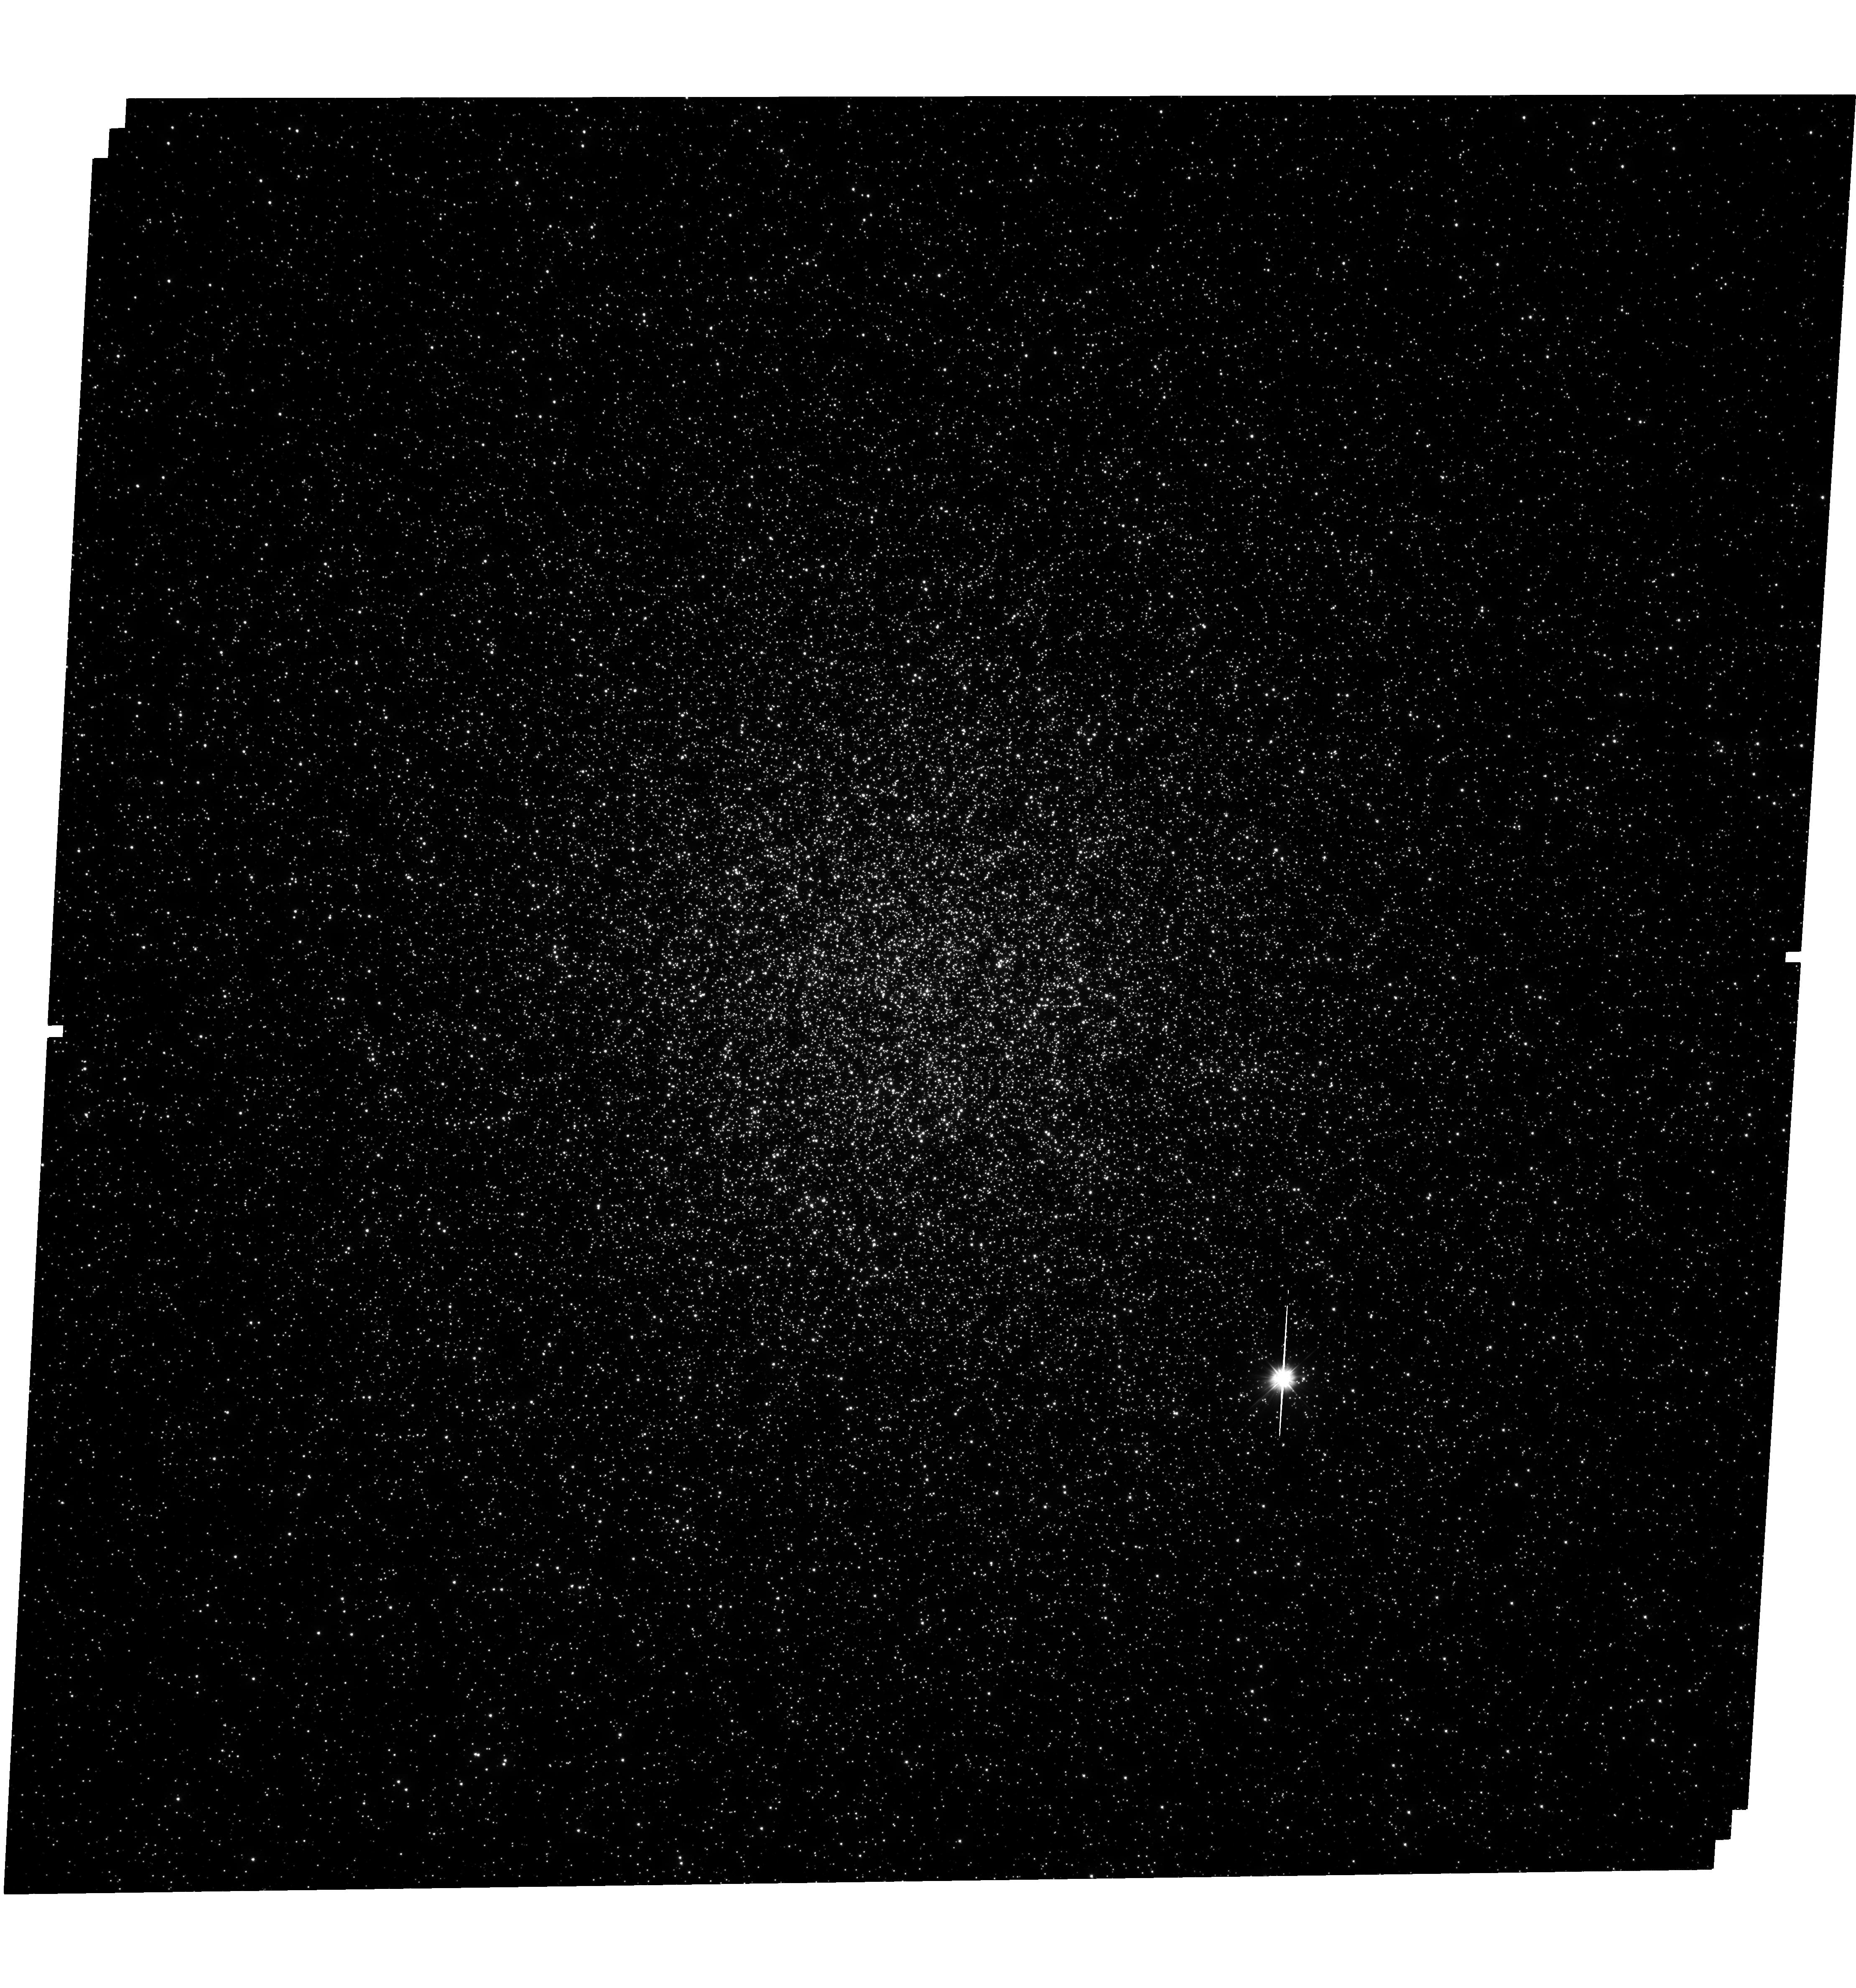
Target: 47TUCANAE. Instrument: WFC3/UVIS. Filter: F300X. Exposure: 2 h. Observation ID: hst_12950_02_wfc3_uvis_f300x_ic2r02

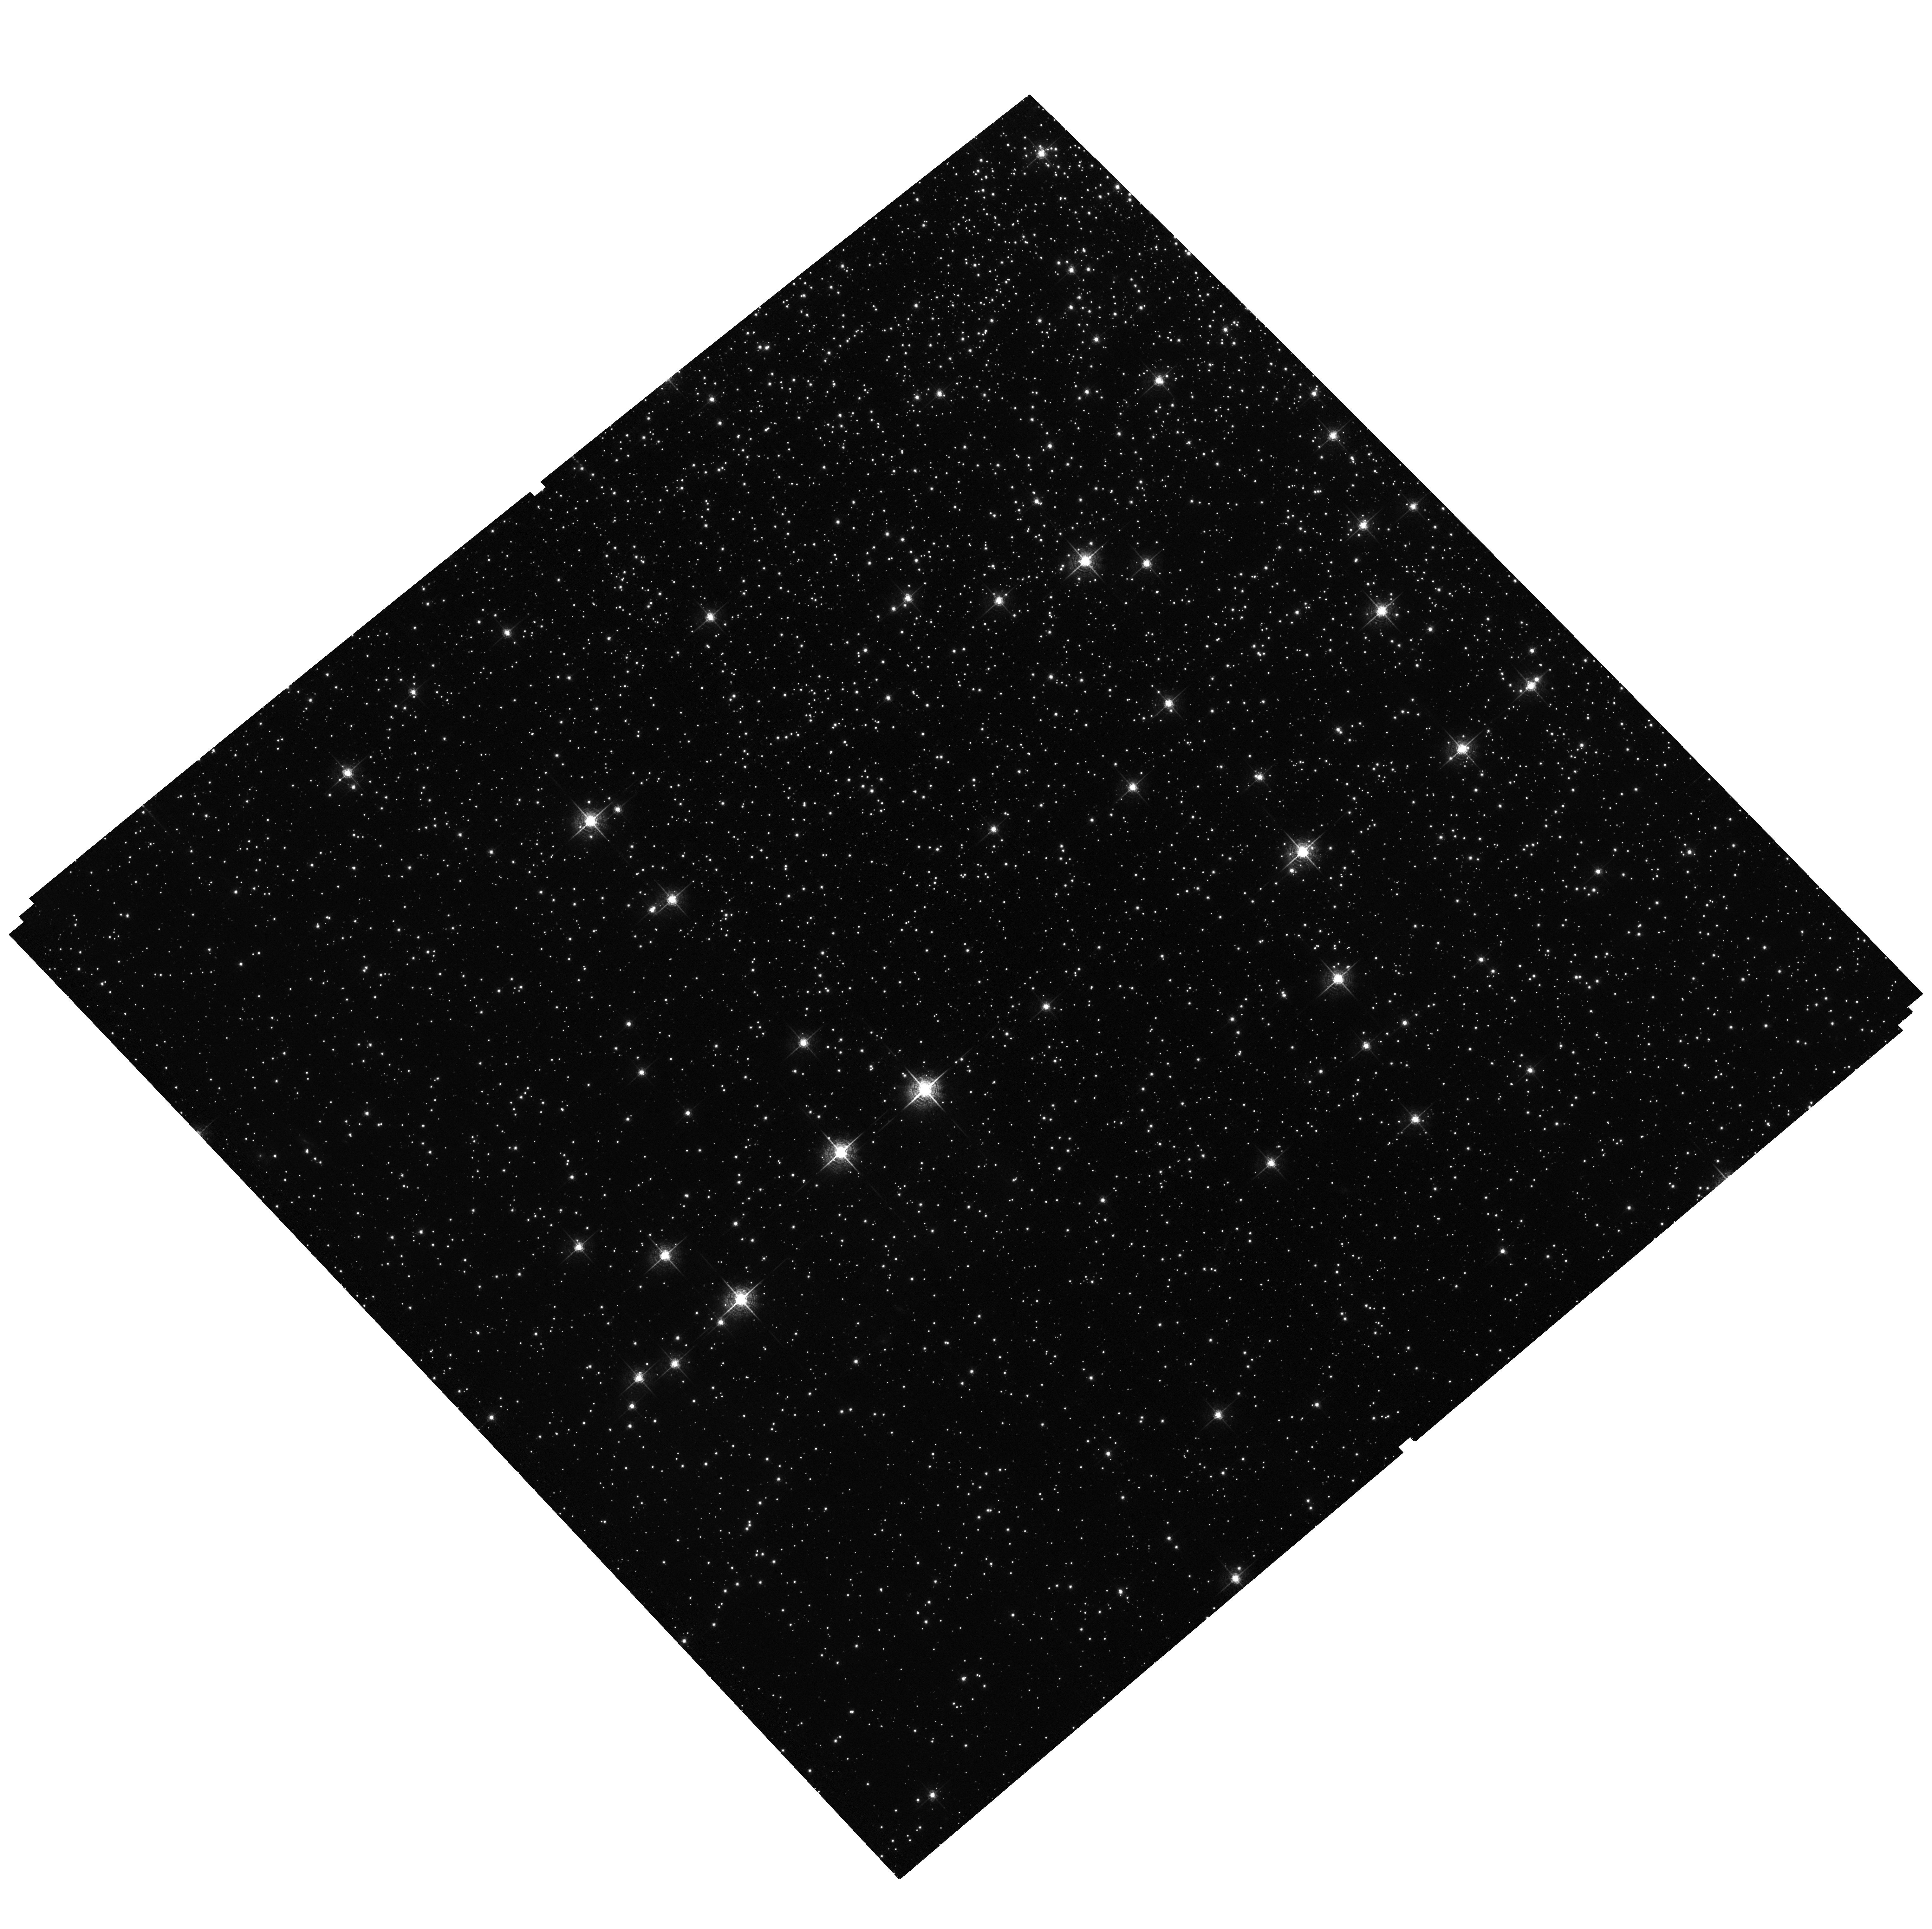
Target: field at RA 6.030°, Dec -72.181°. Instrument: ACS/WFC. Filter: F658N. Exposure: 1.2 h. Observation ID: hst_12950_02_acs_wfc_f658n_jc2r02

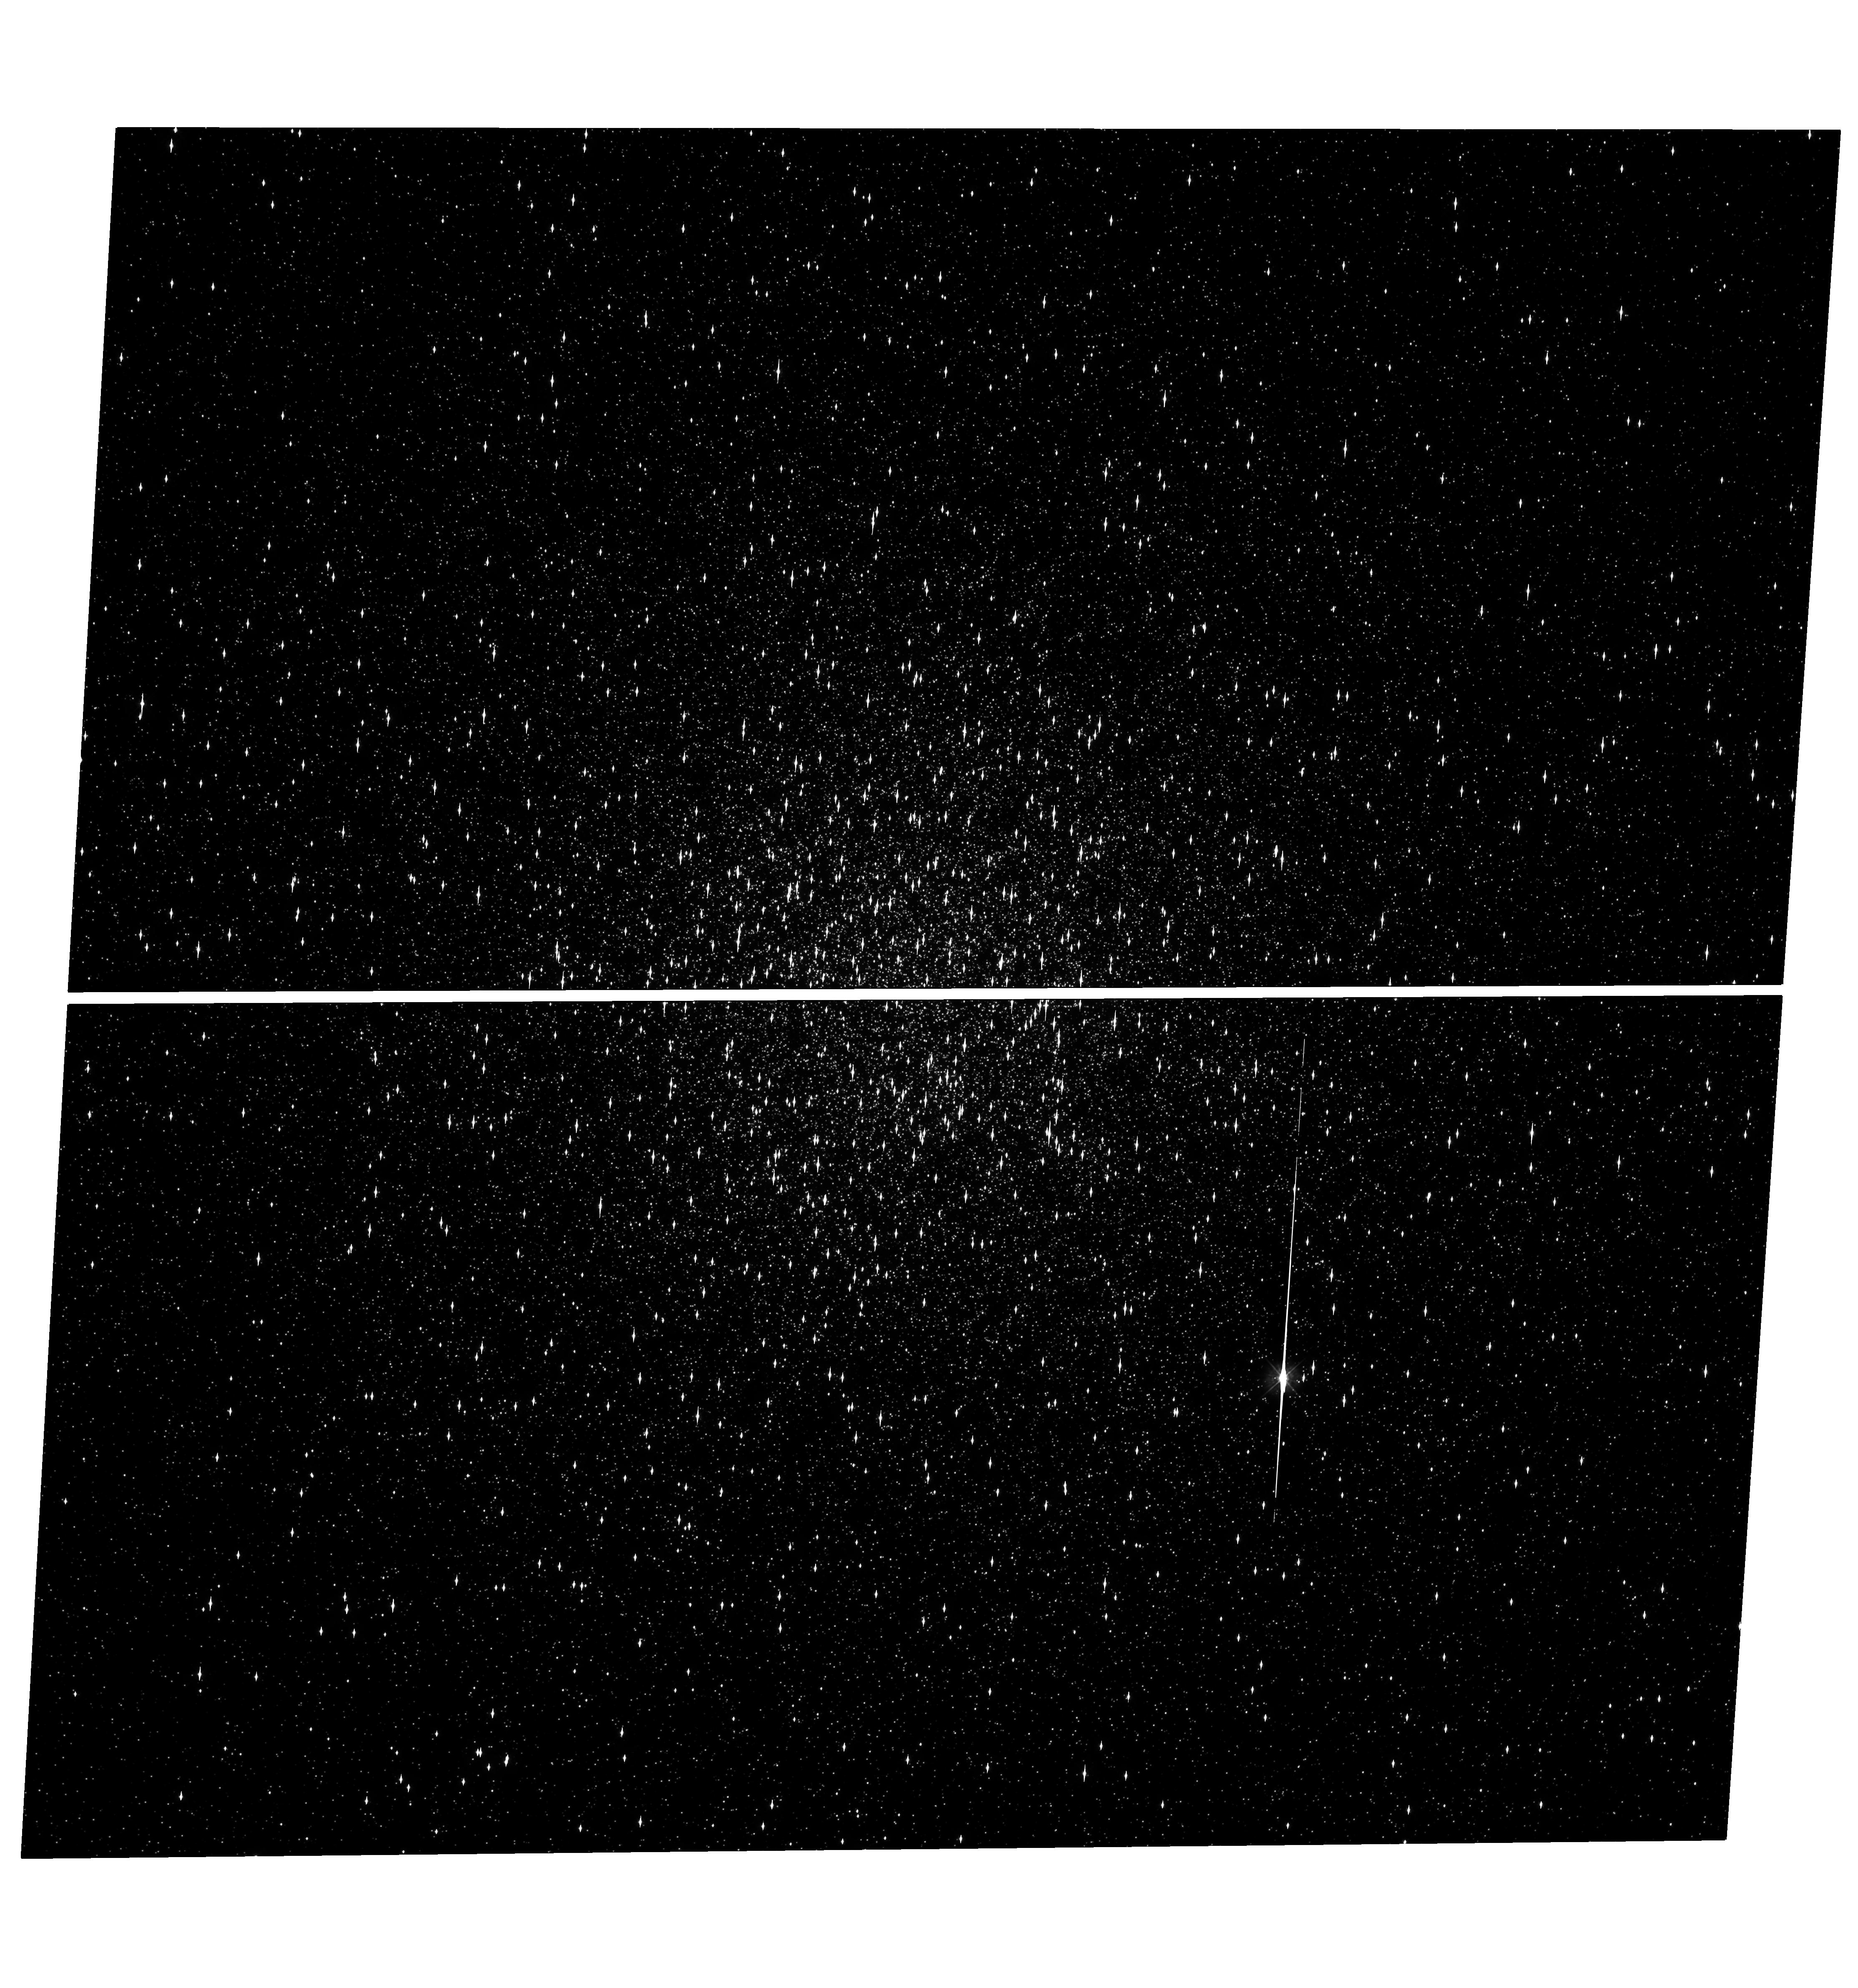
Target: 47TUCANAE. Instrument: WFC3/UVIS. Filter: F390W. Exposure: 39 min. Observation ID: hst_12950_01_wfc3_uvis_f390w_ic2r01

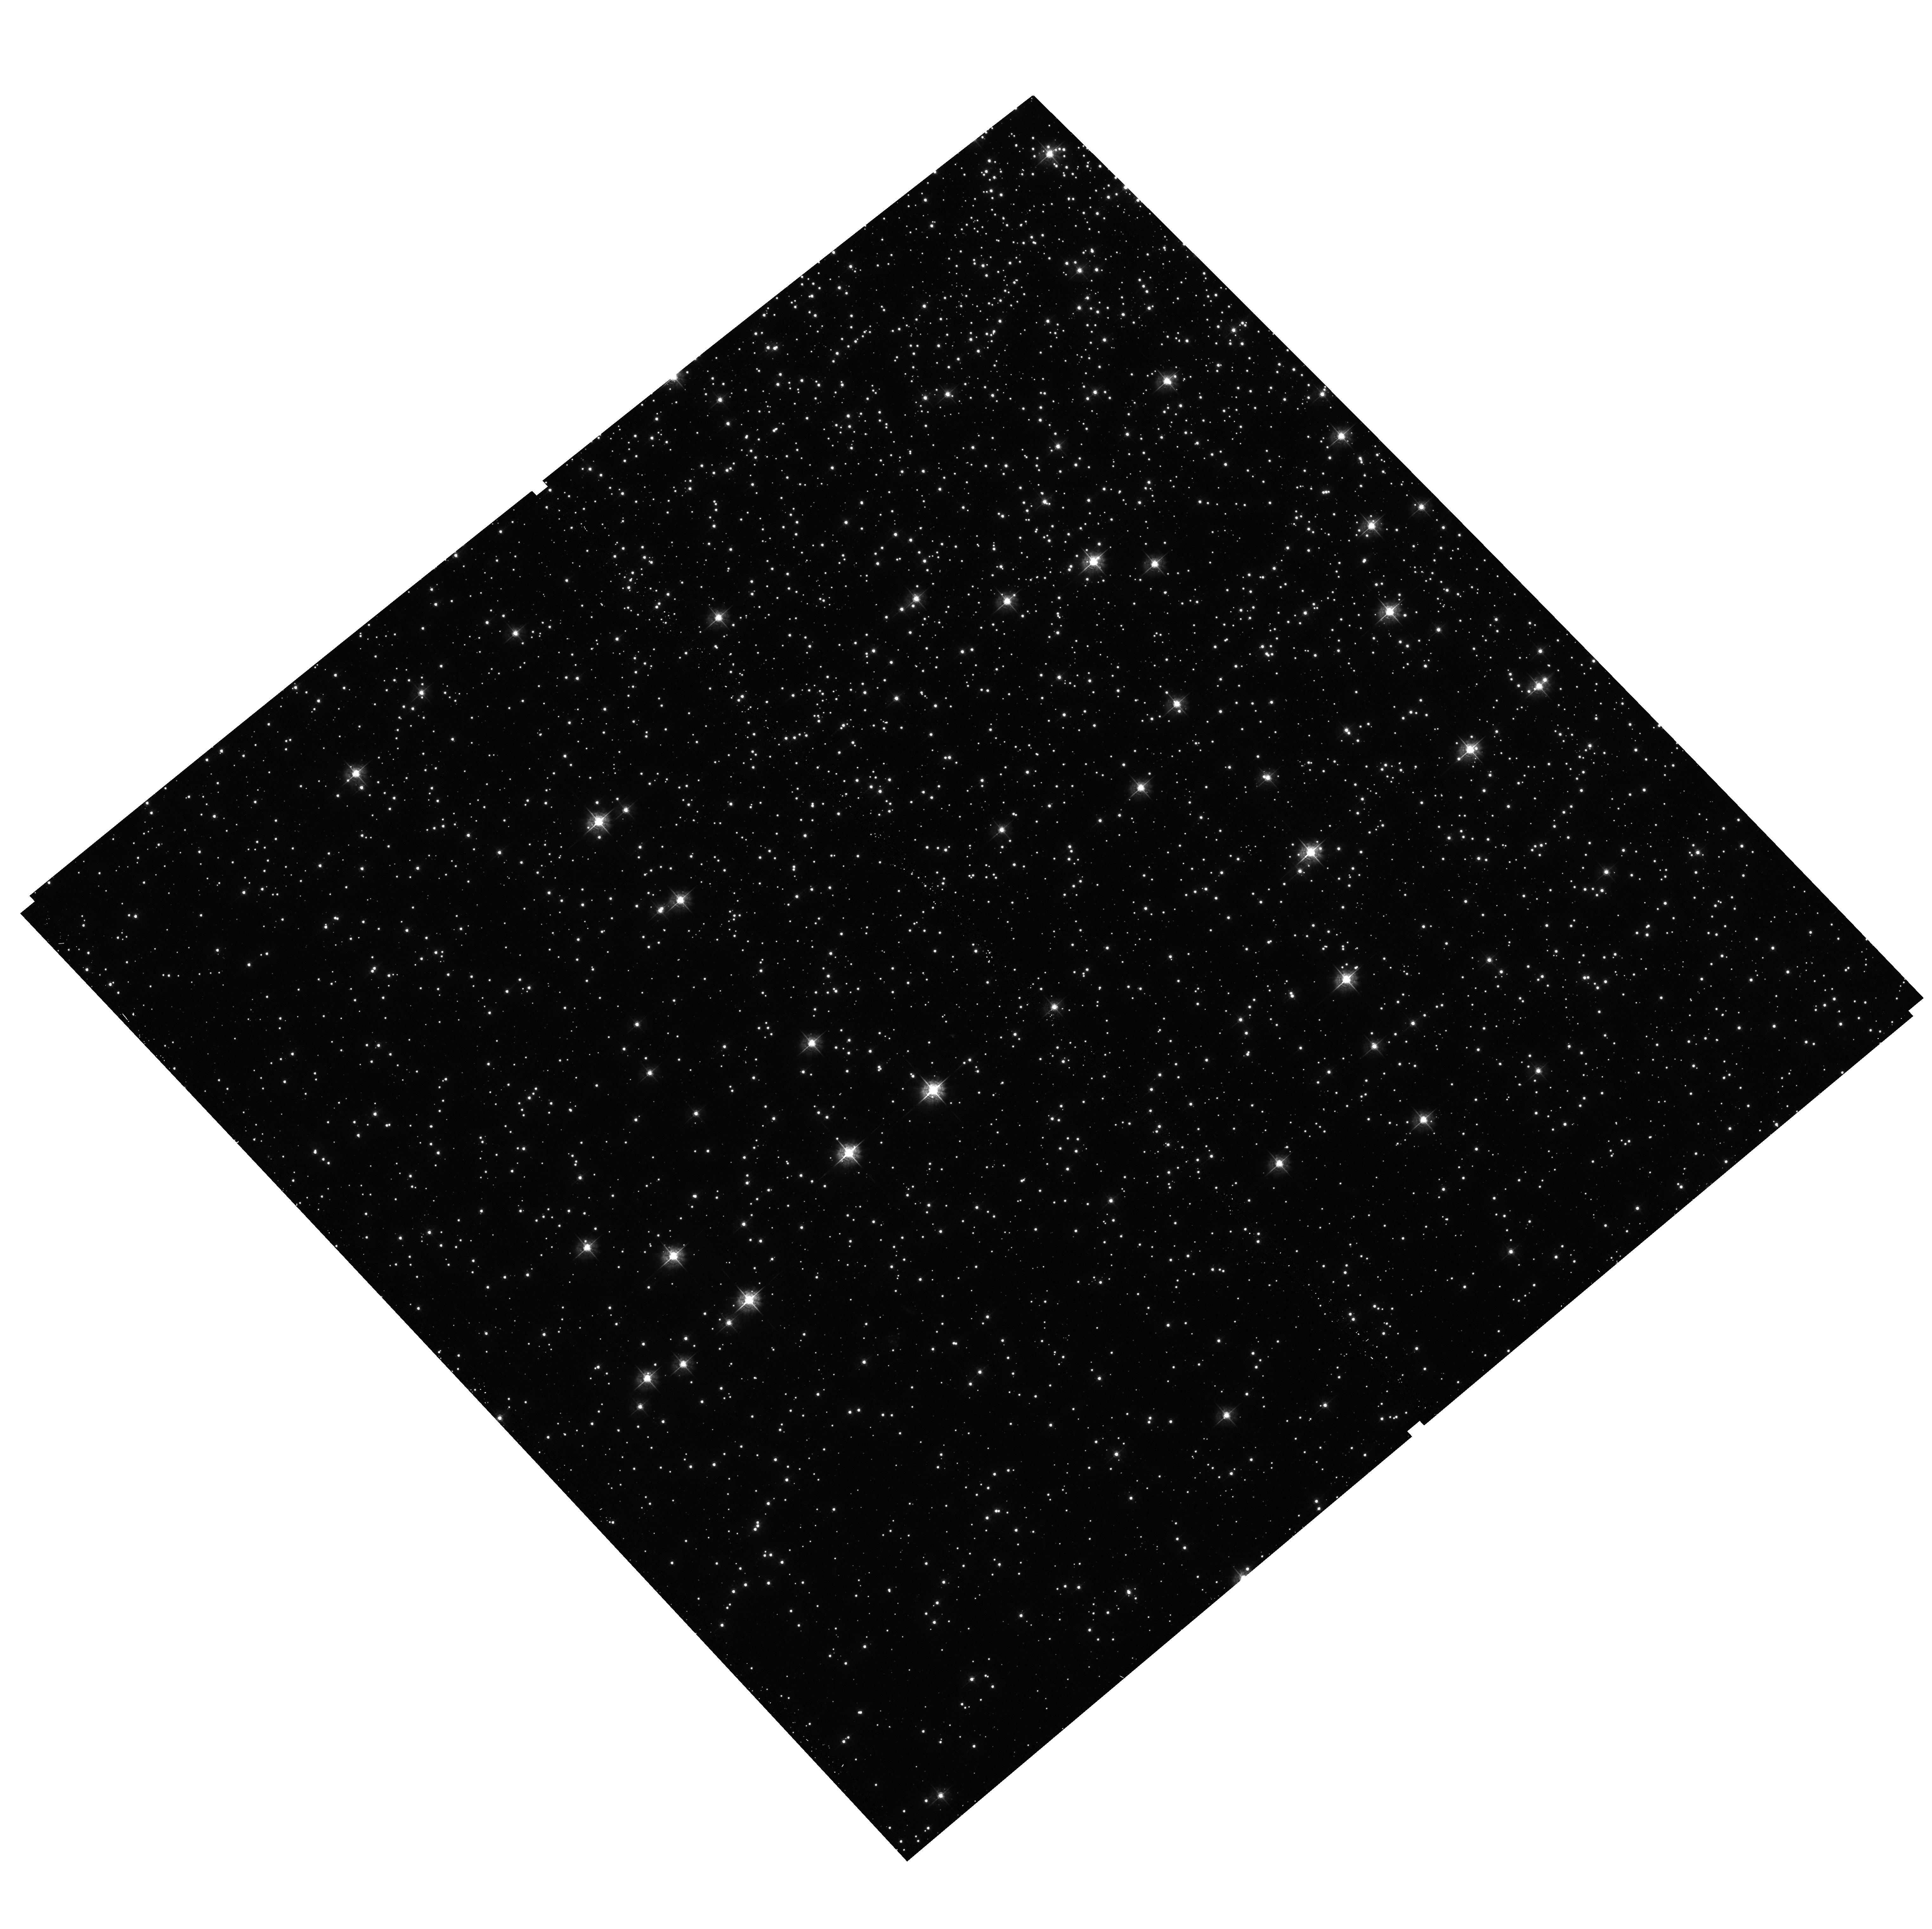
Target: field at RA 6.030°, Dec -72.180°. Instrument: ACS/WFC. Filter: F435W. Exposure: 10 min. Observation ID: hst_12950_01_acs_wfc_f435w_jc2r01

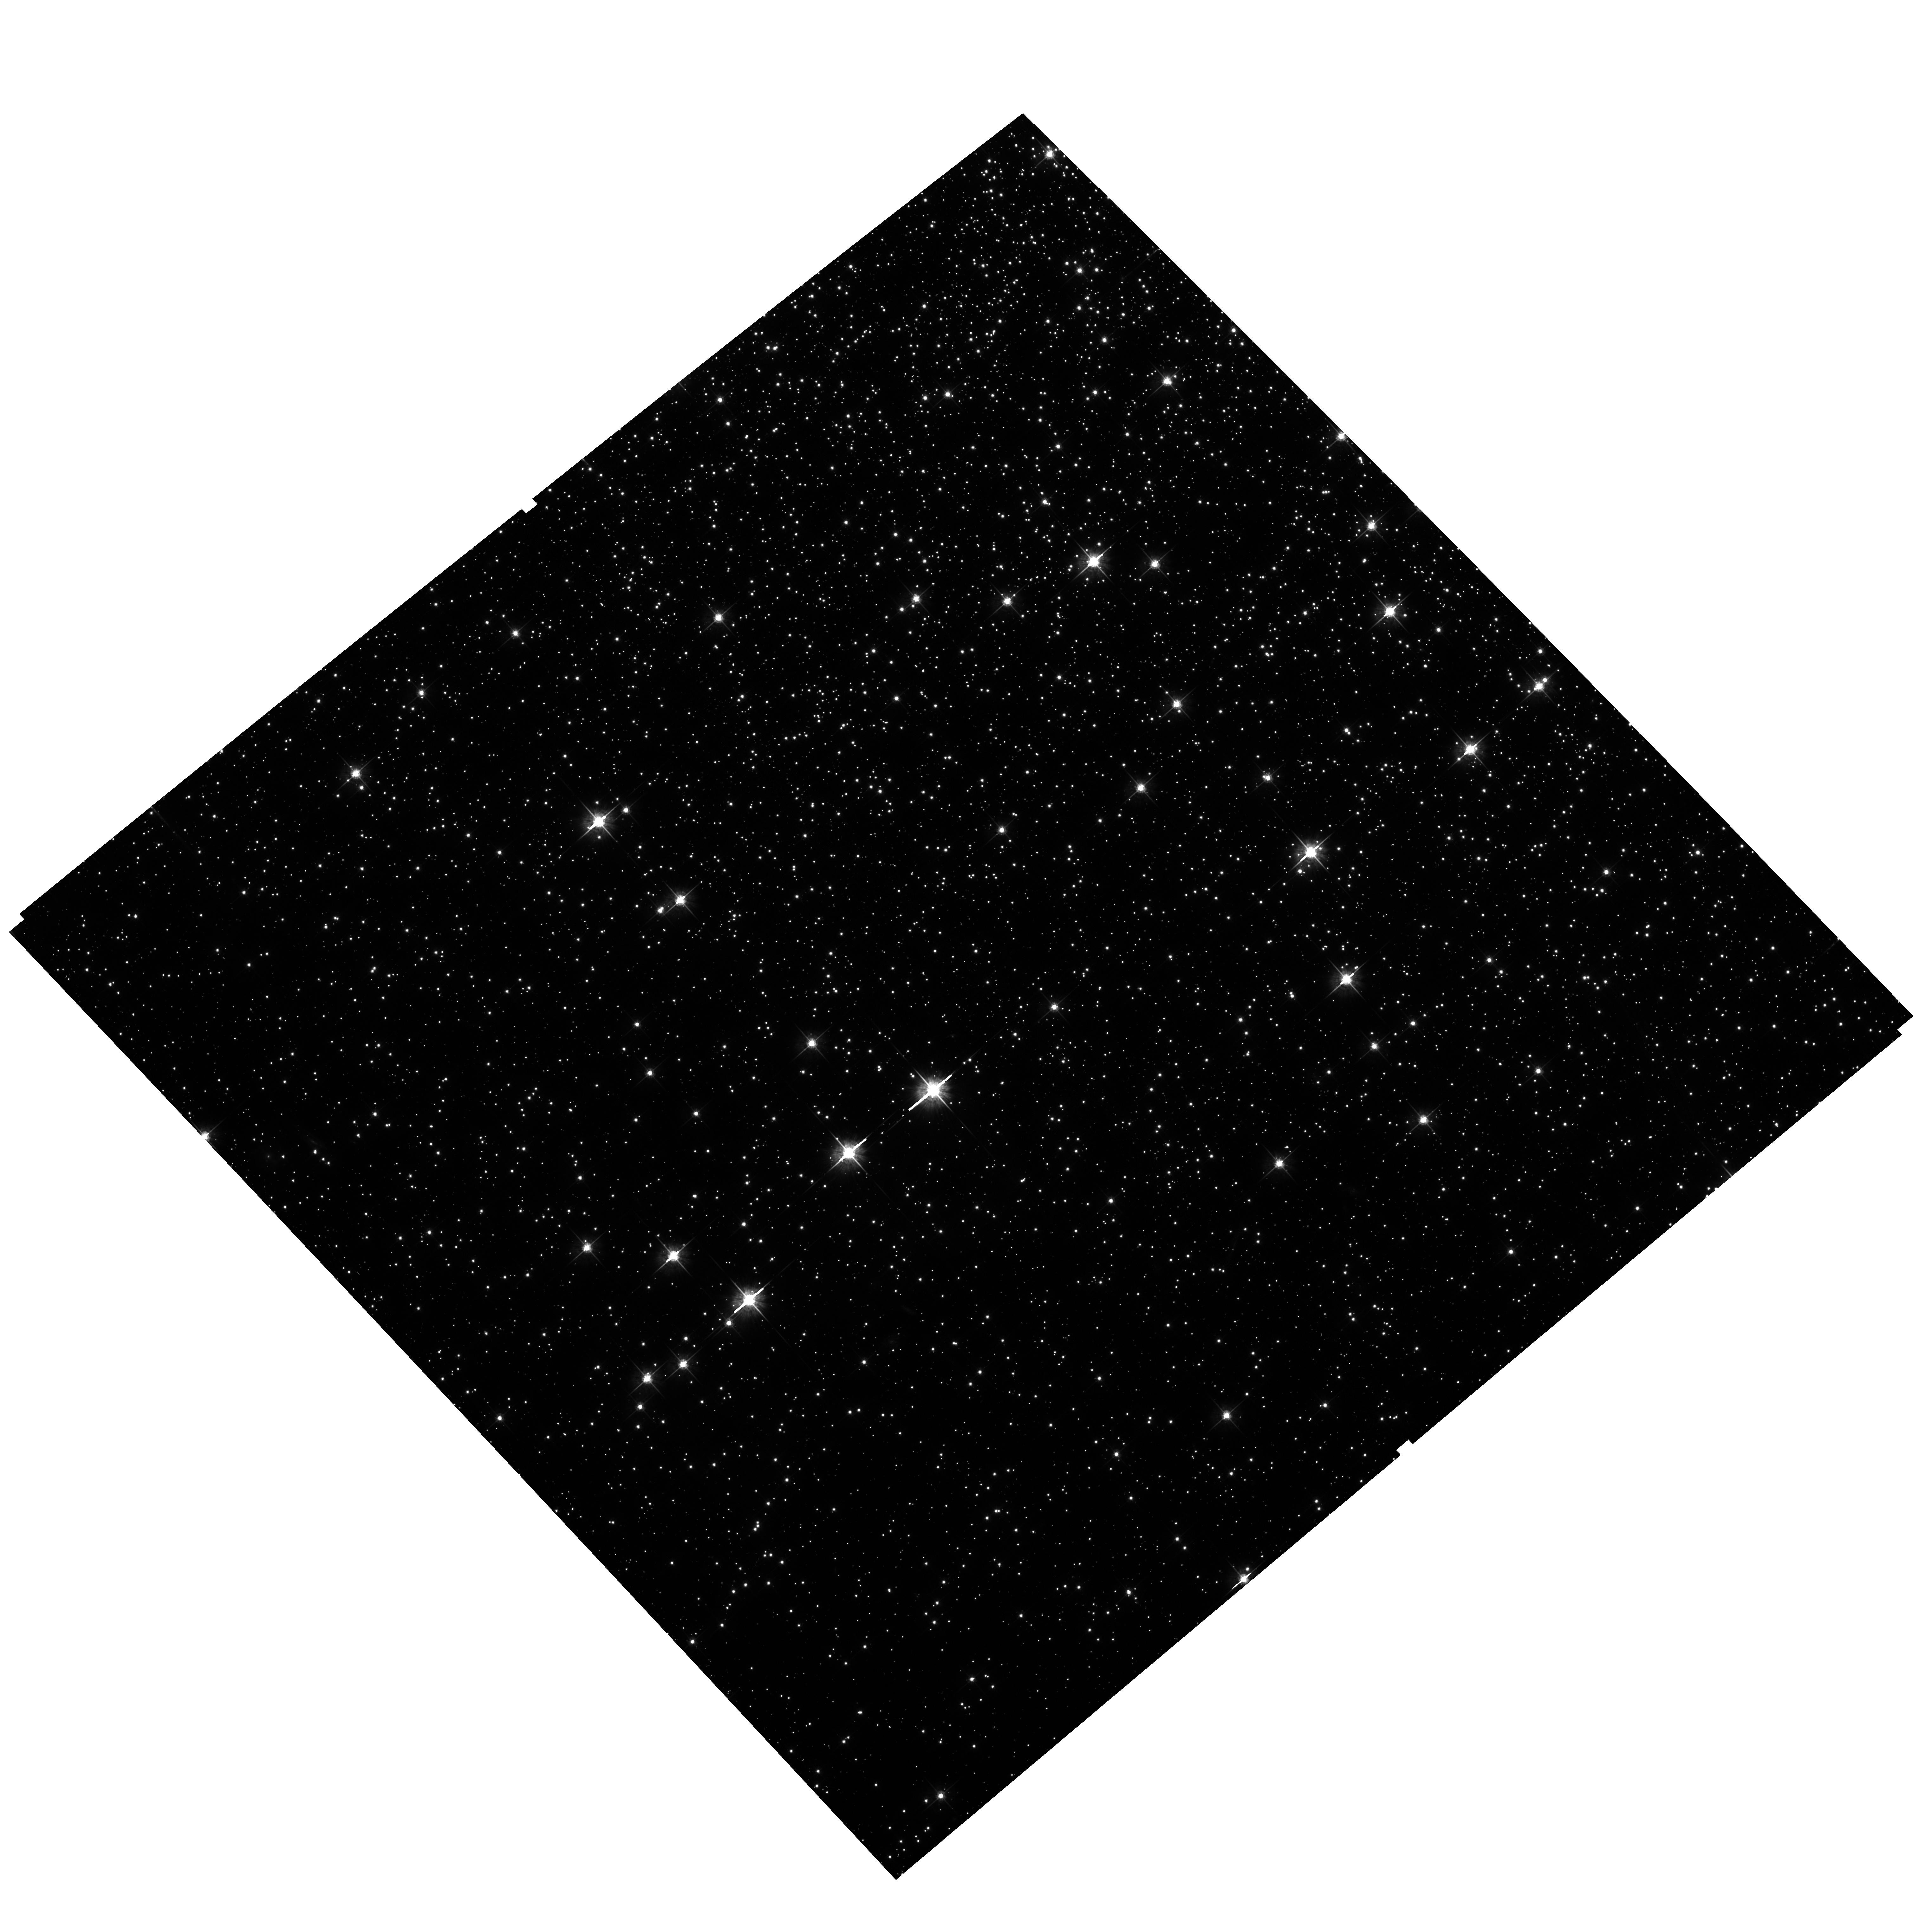
Target: field at RA 6.030°, Dec -72.180°. Instrument: ACS/WFC. Filter: F625W. Exposure: 8 min. Observation ID: hst_12950_01_acs_wfc_f625w_jc2r01

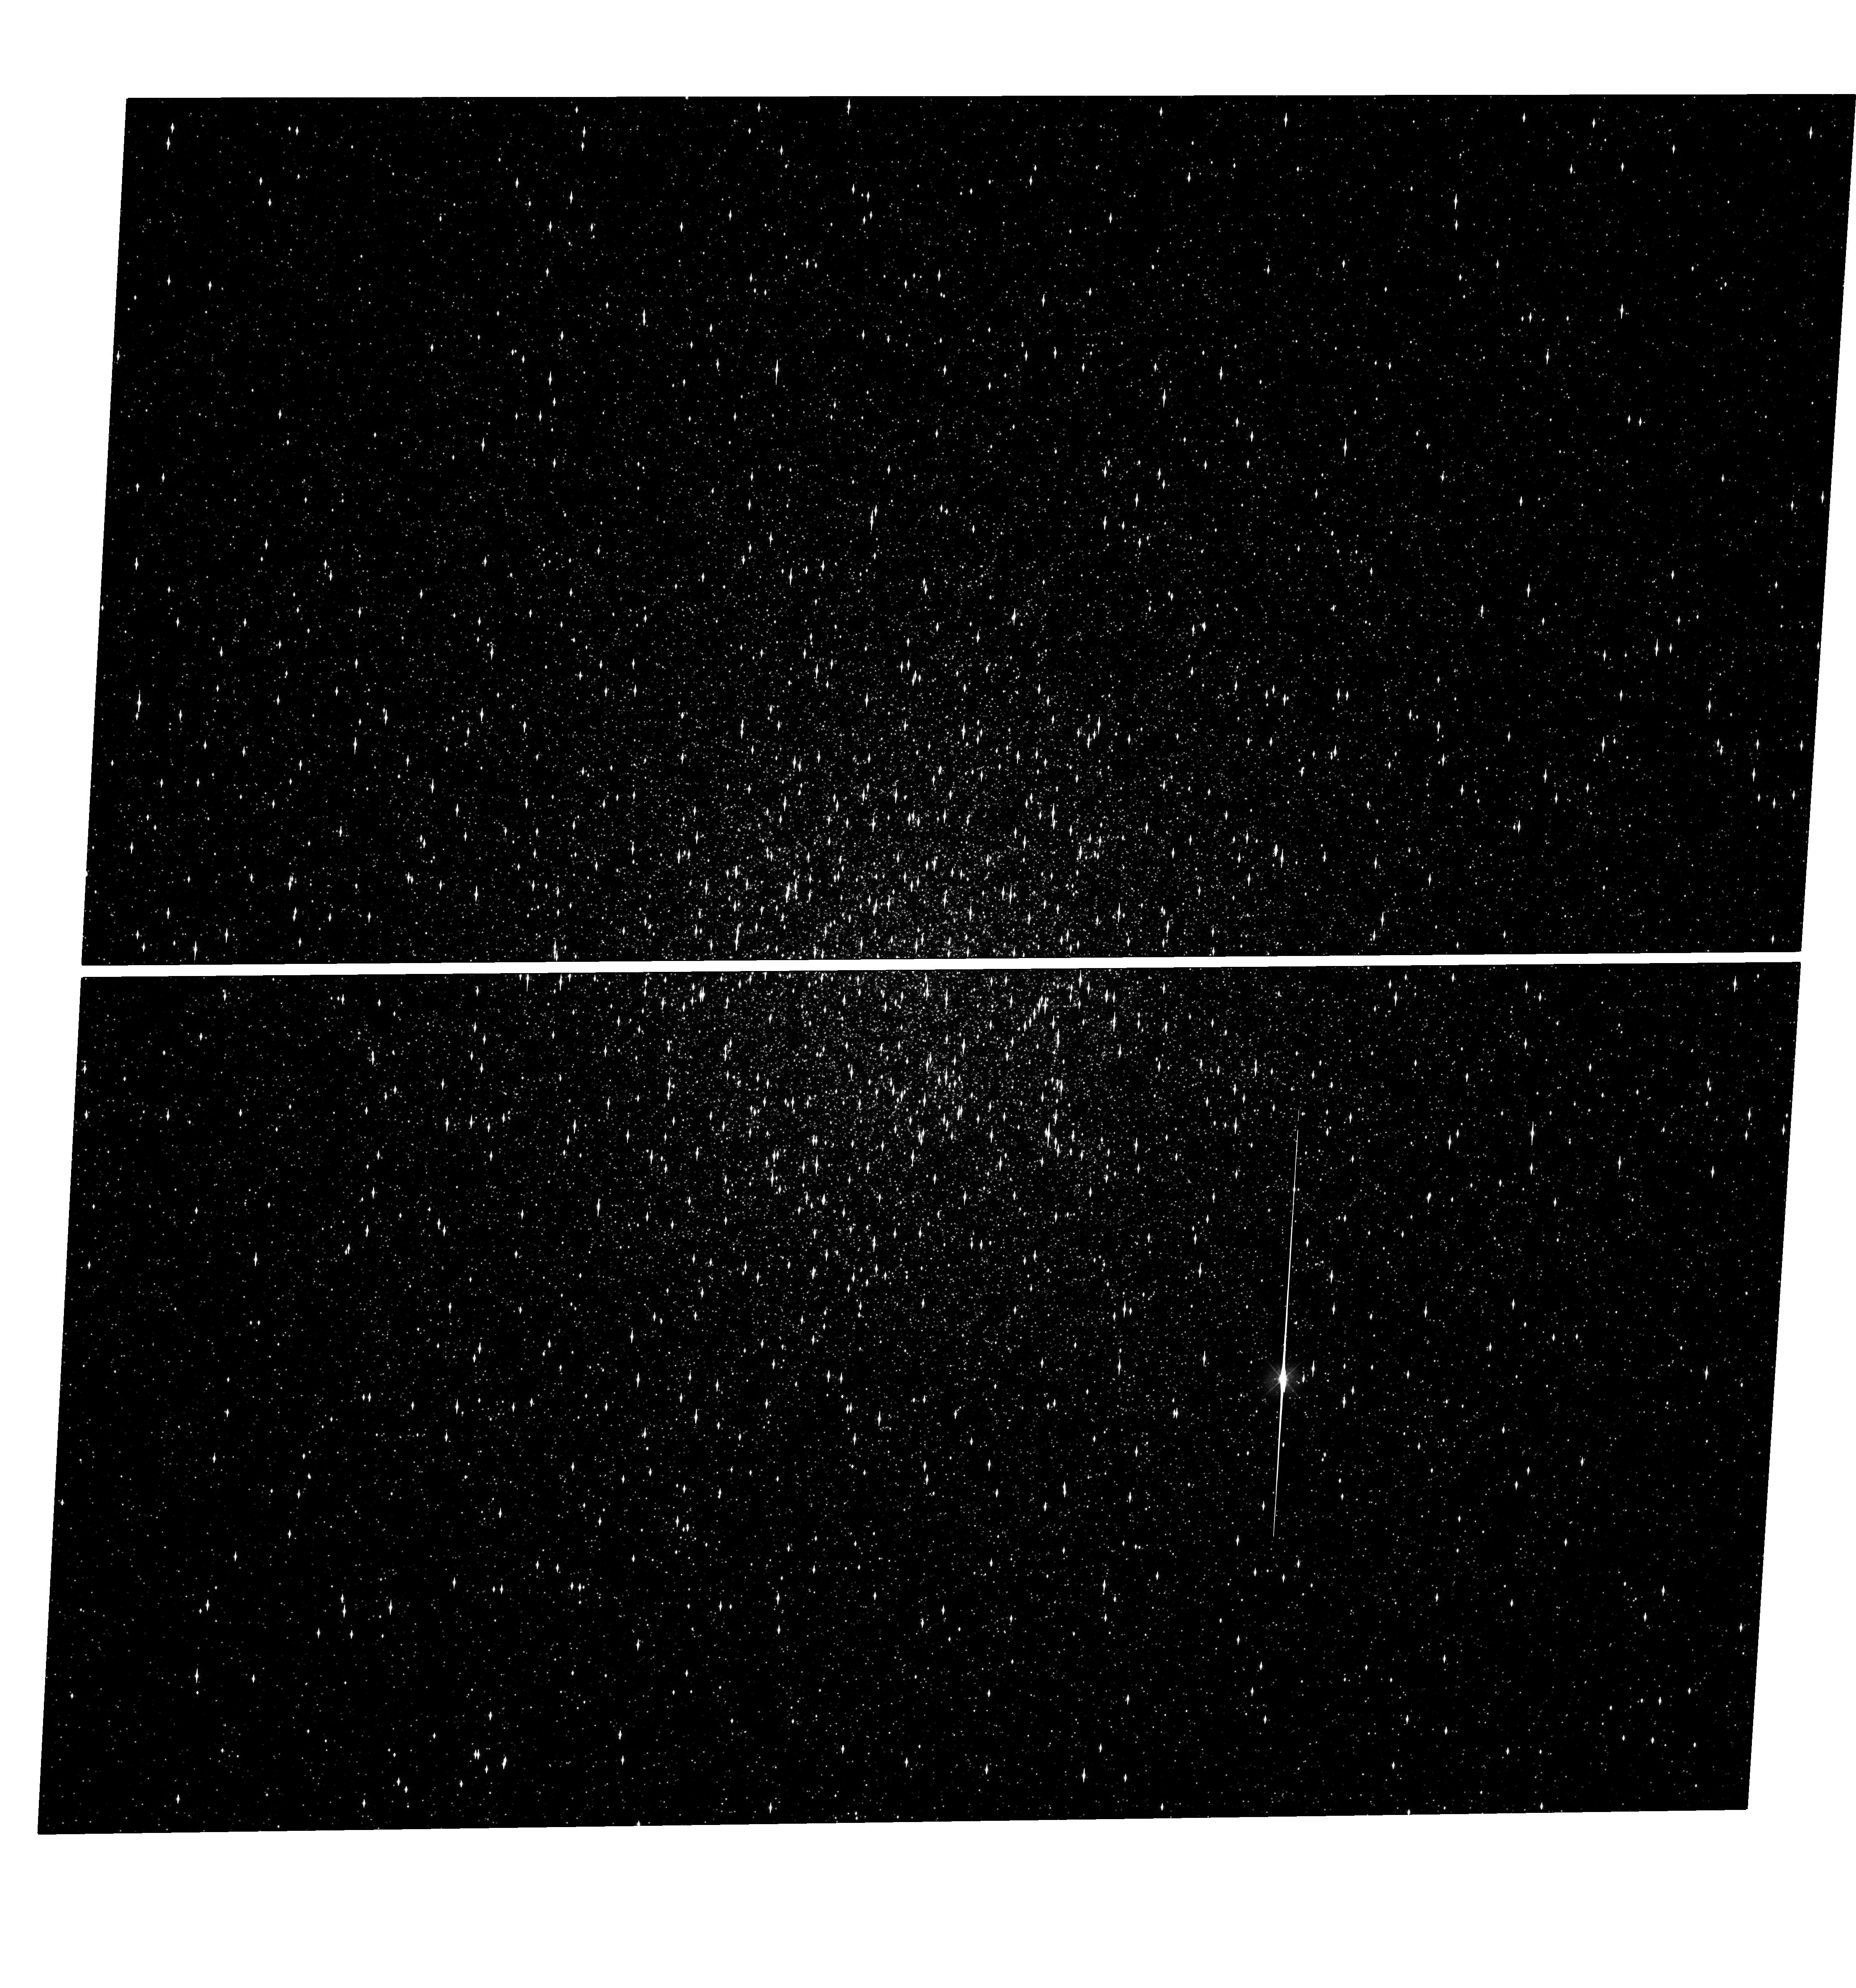
Target: 47TUCANAE. Instrument: WFC3/UVIS. Filter: F390W. Exposure: 39 min. Observation ID: hst_12950_02_wfc3_uvis_f390w_ic2r02

A Deep, Near-UV Probe of the Faint Cataclysmic Variable Population of 47 Tucanae (PI: Heinke, Craig)

Dense globular clusters are rich sites for the production of interacting binaries, such as cataclysmic variables (CVs), millisecond radio pulsars (MSPs), and double WD systems. Previous HST WFPC2 and Chandra X-ray observations have identified 22 CVs in 47 Tuc with M_V<10. The unprecedented near-UV sensitivity, field of view, and resolution of the WFC3, in combination with subarcsecond Chandra positions, will allow us to probe the faint CV population down to M_V=11.6, identifying a large population of CVs at very low mass-transfer rates. The distribution of CV mass transfer rates inferred will constrain models of CV evolution and dynamical formation. We will also survey the population of helium-core WDs, another window into binary evolution.